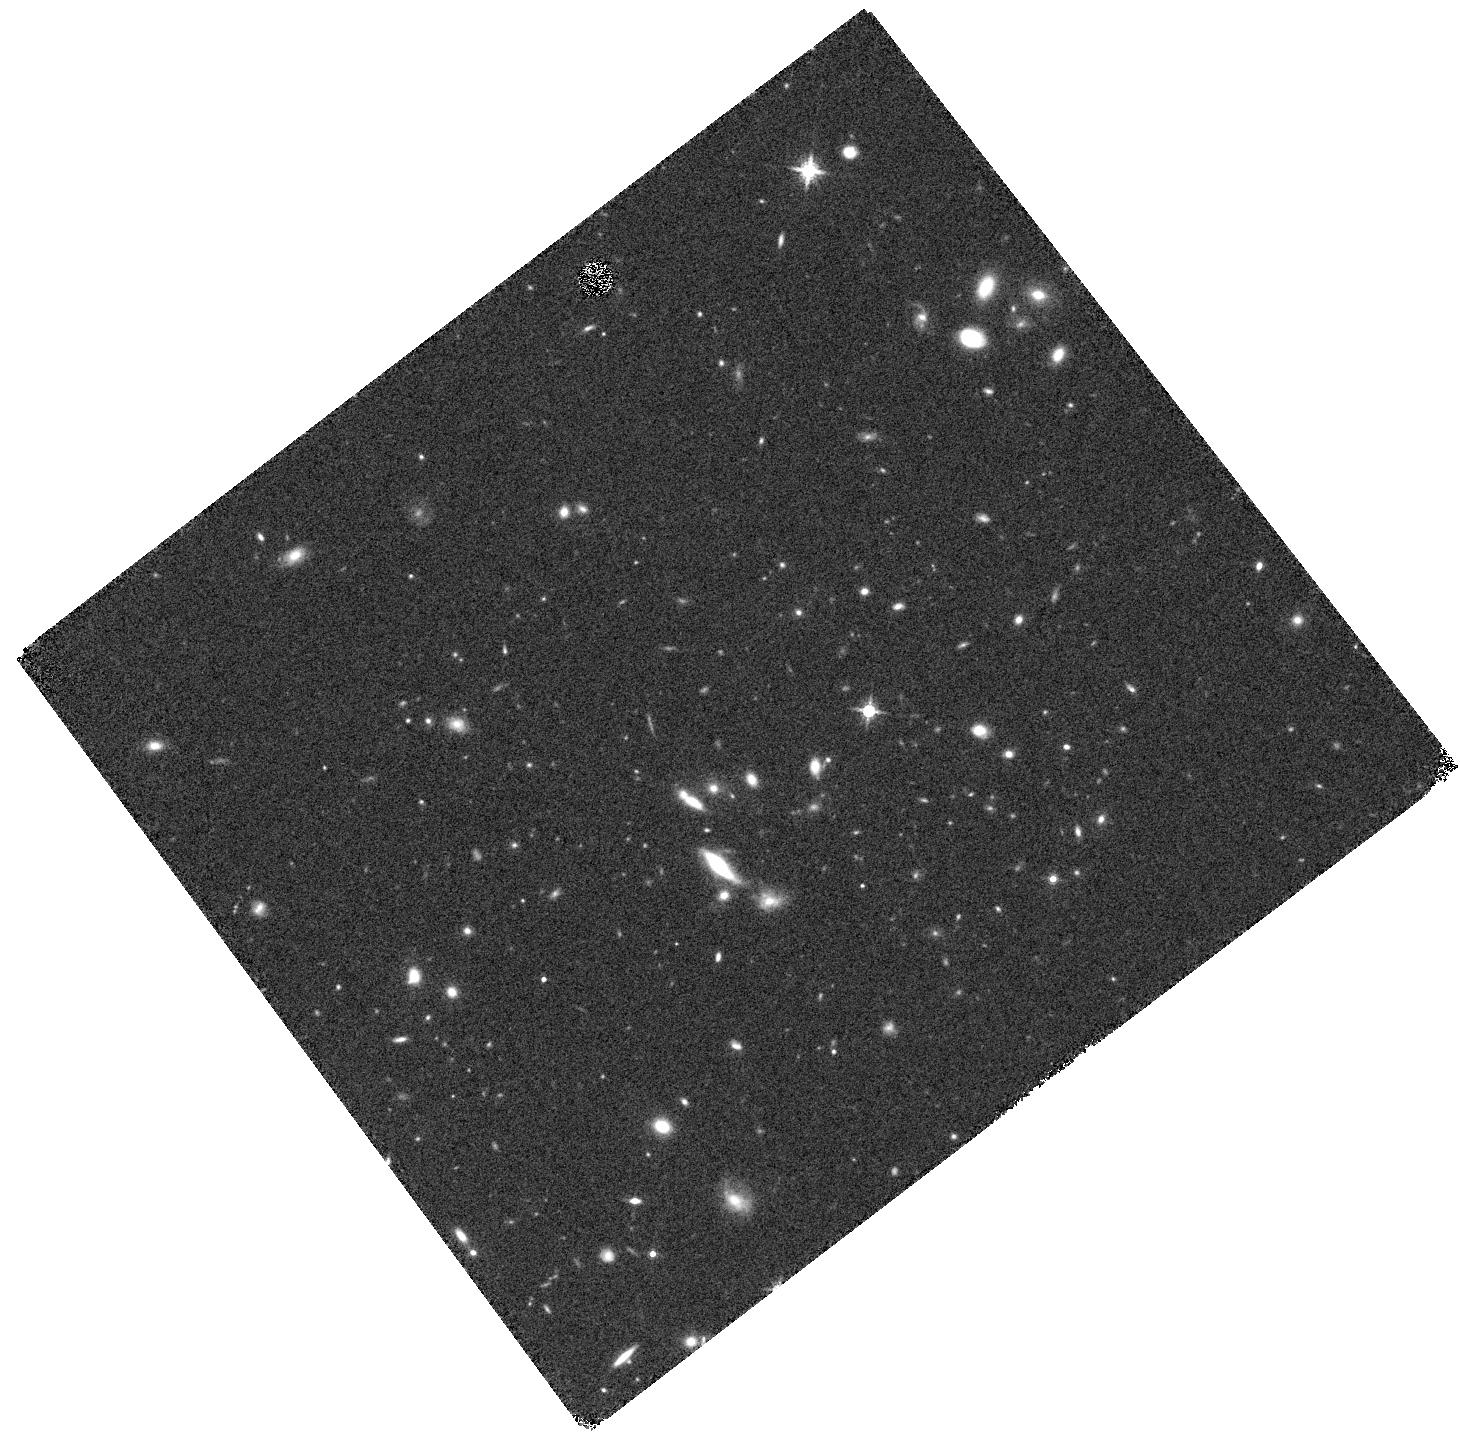
Target: ECDFS-8431. Instrument: WFC3/IR. Filter: F160W. Exposure: 14 min. Observation ID: hst_12990_06_wfc3_ir_f160w_ic2g06

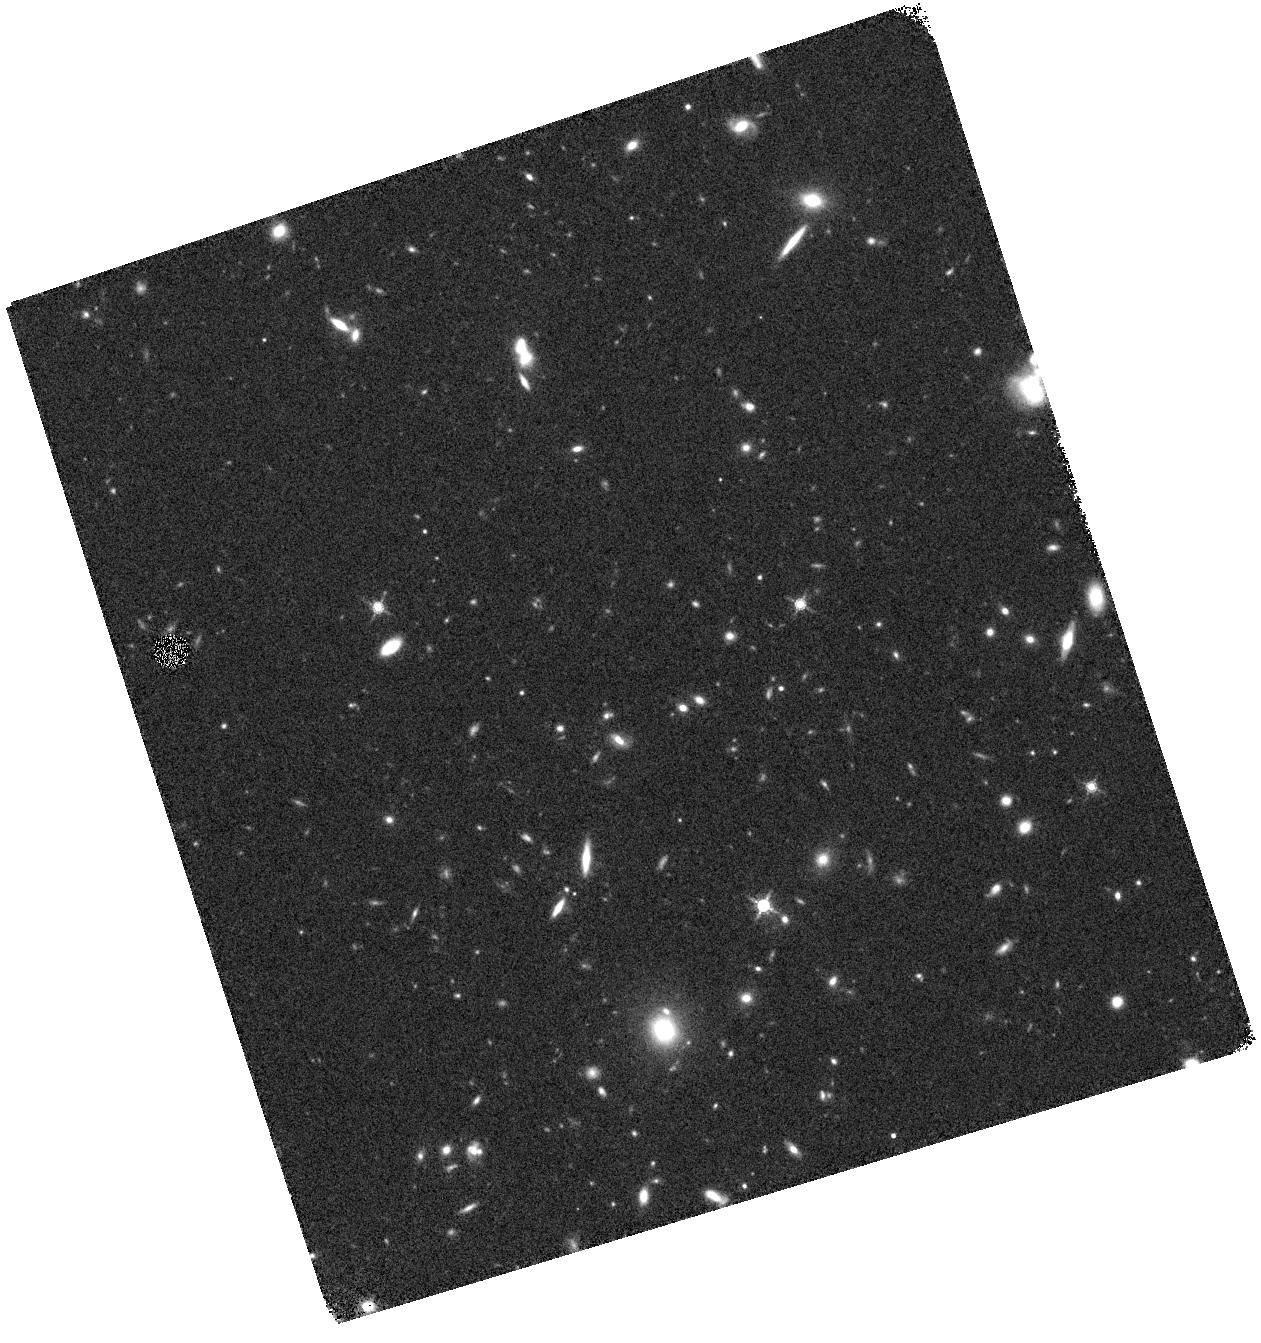
Target: CFHTD1-3114. Instrument: WFC3/IR. Filter: F160W. Exposure: 12 min. Observation ID: hst_12990_a9_wfc3_ir_f160w_ic2ga9

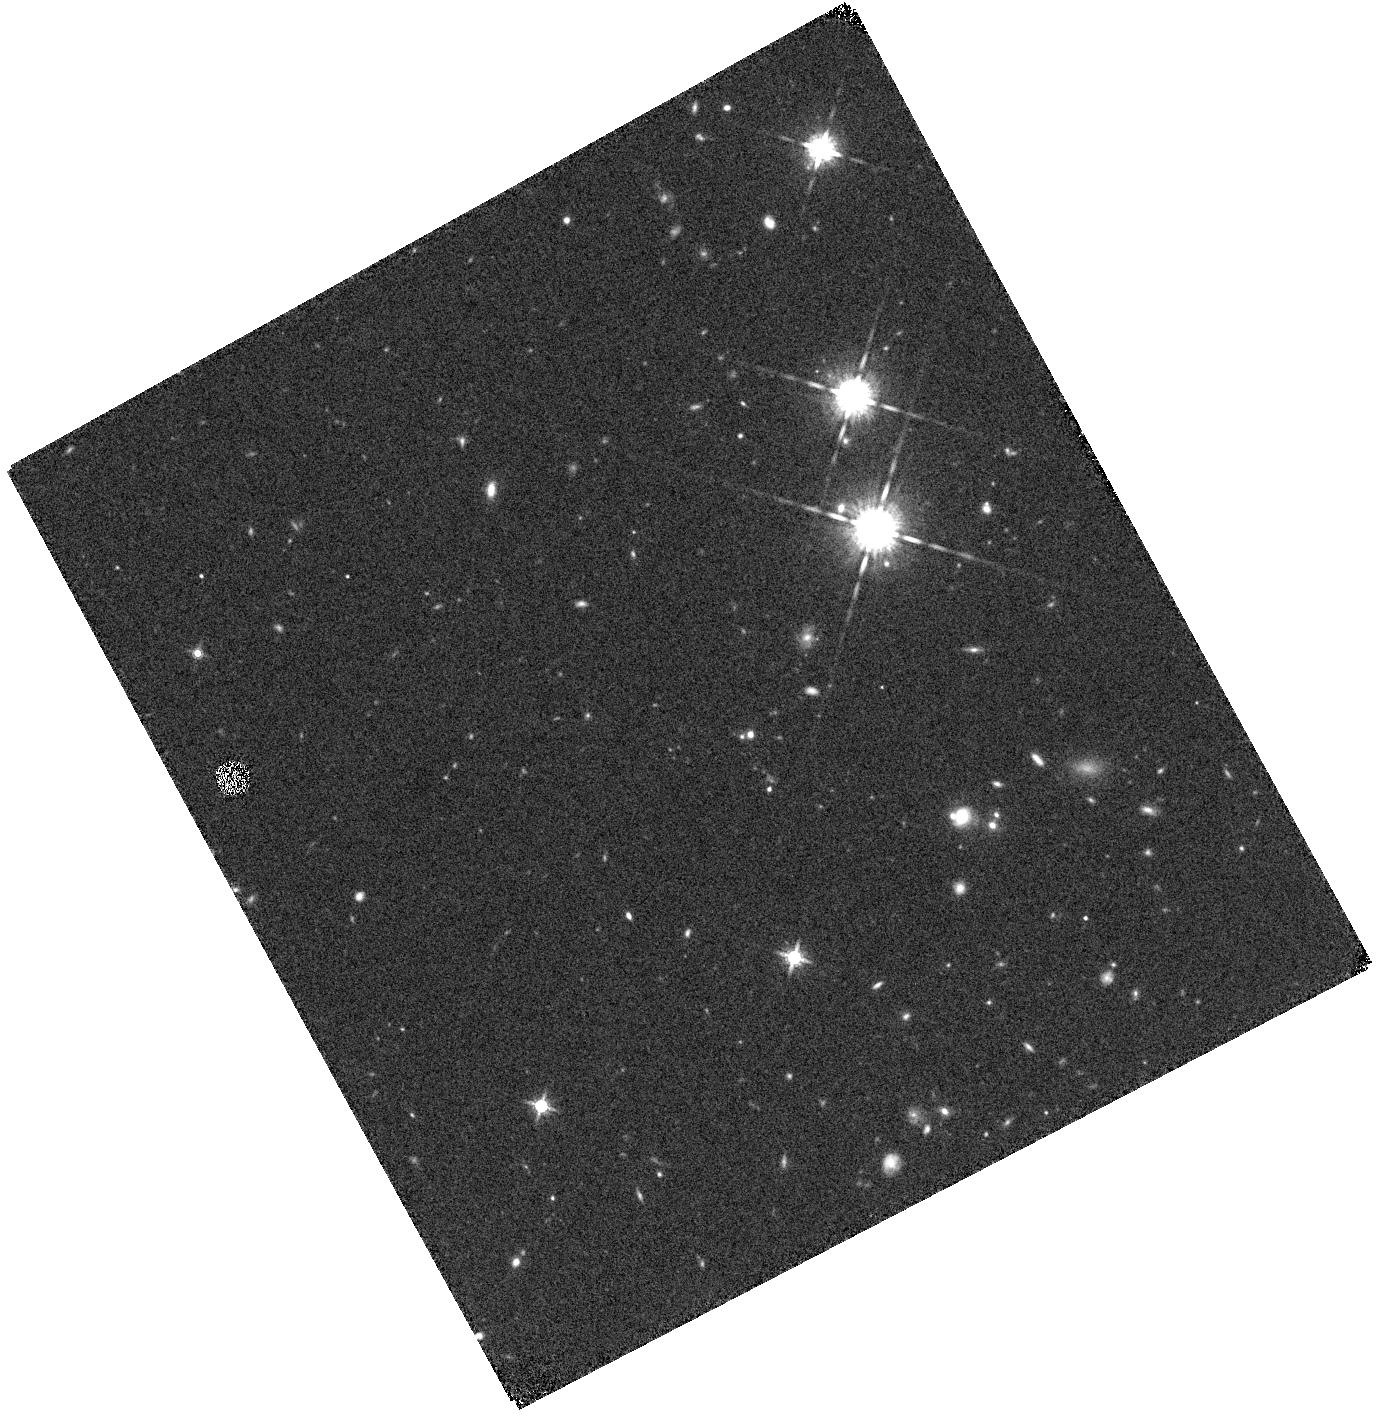
Target: CFHTD1-20942. Instrument: WFC3/IR. Filter: F160W. Exposure: 14 min. Observation ID: hst_12990_08_wfc3_ir_f160w_ic2g08

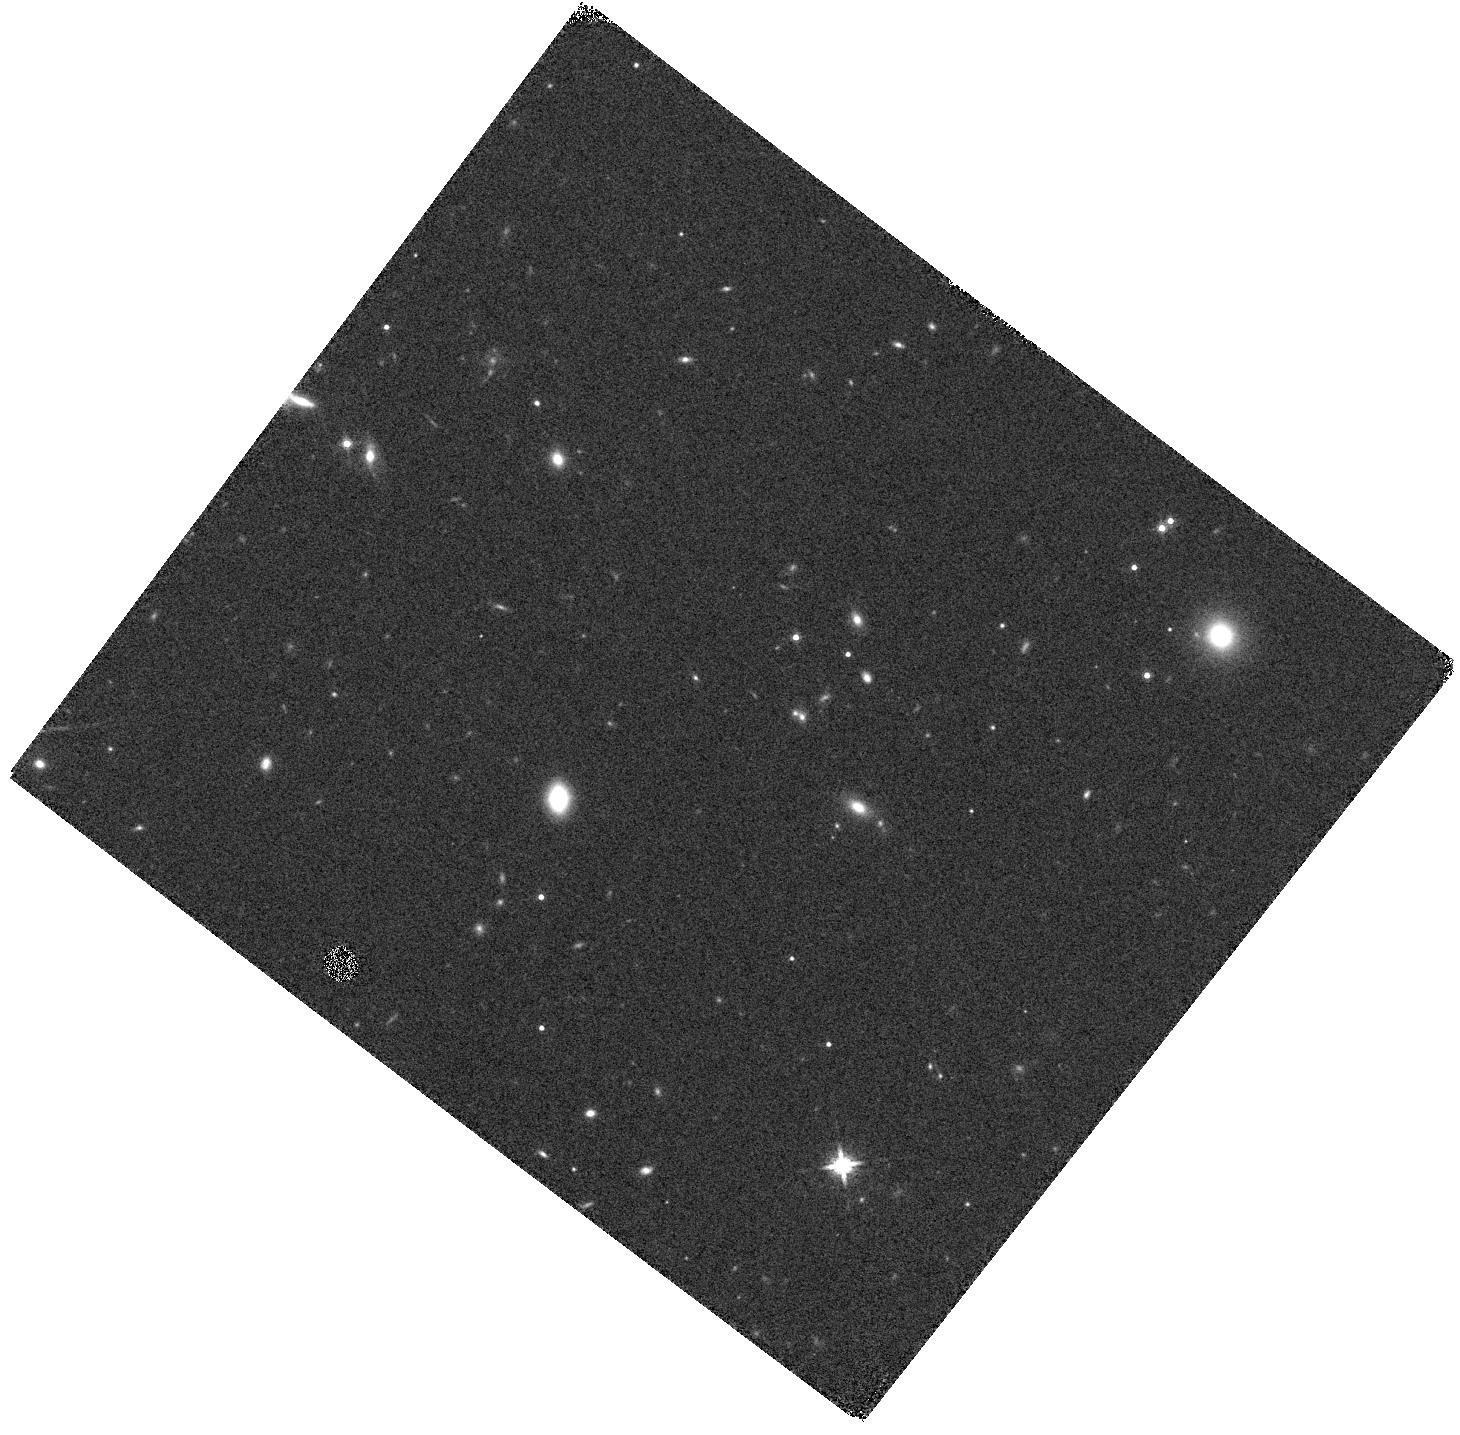
Target: COSMOS-51726. Instrument: WFC3/IR. Filter: F160W. Exposure: 7 min. Observation ID: hst_12990_a1_wfc3_ir_f160w_ic2ga1

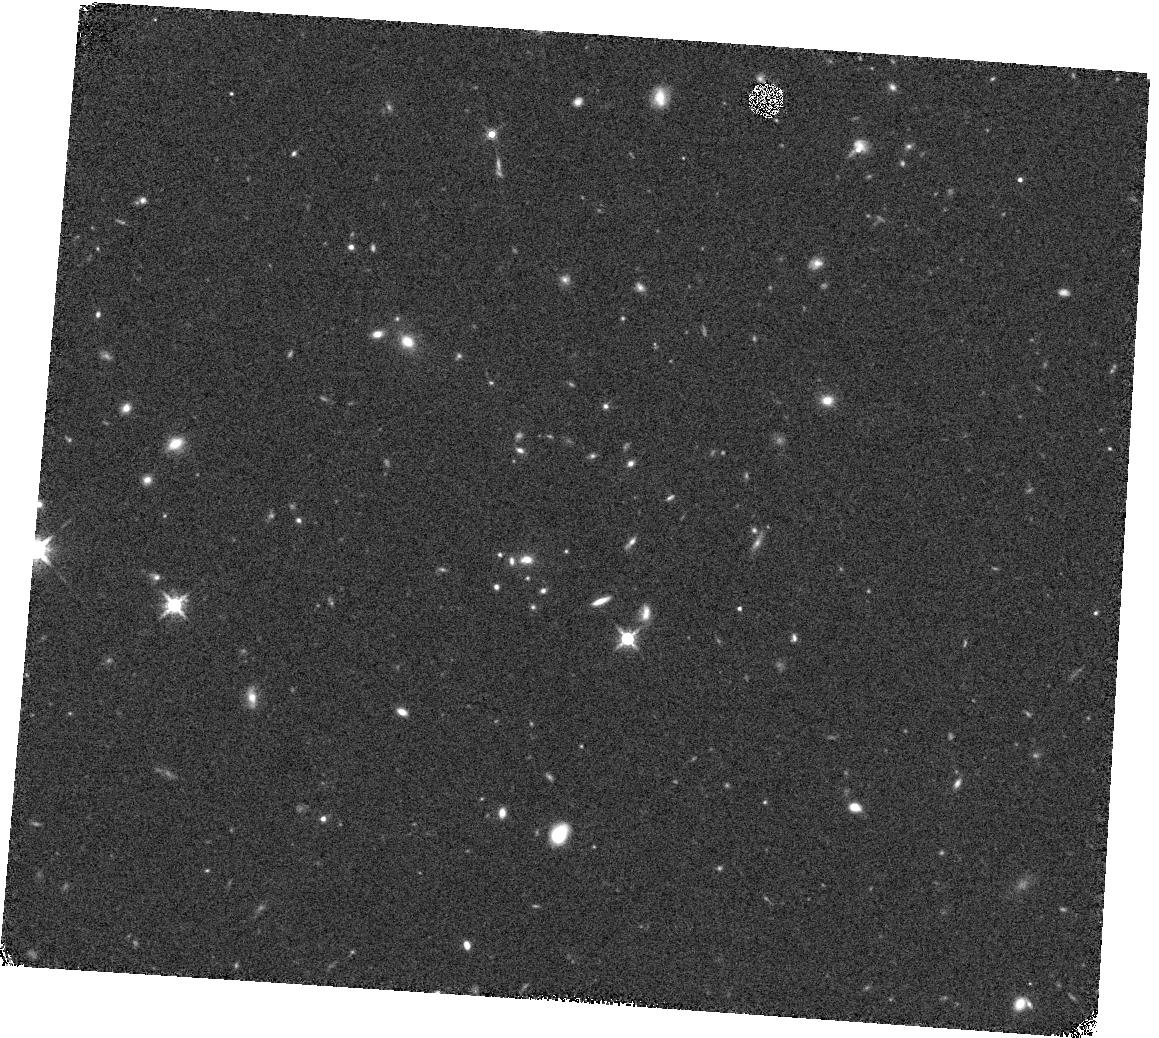
Target: CFHTD1-24028. Instrument: WFC3/IR. Filter: F160W. Exposure: 12 min. Observation ID: hst_12990_a0_wfc3_ir_f160w_ic2ga0

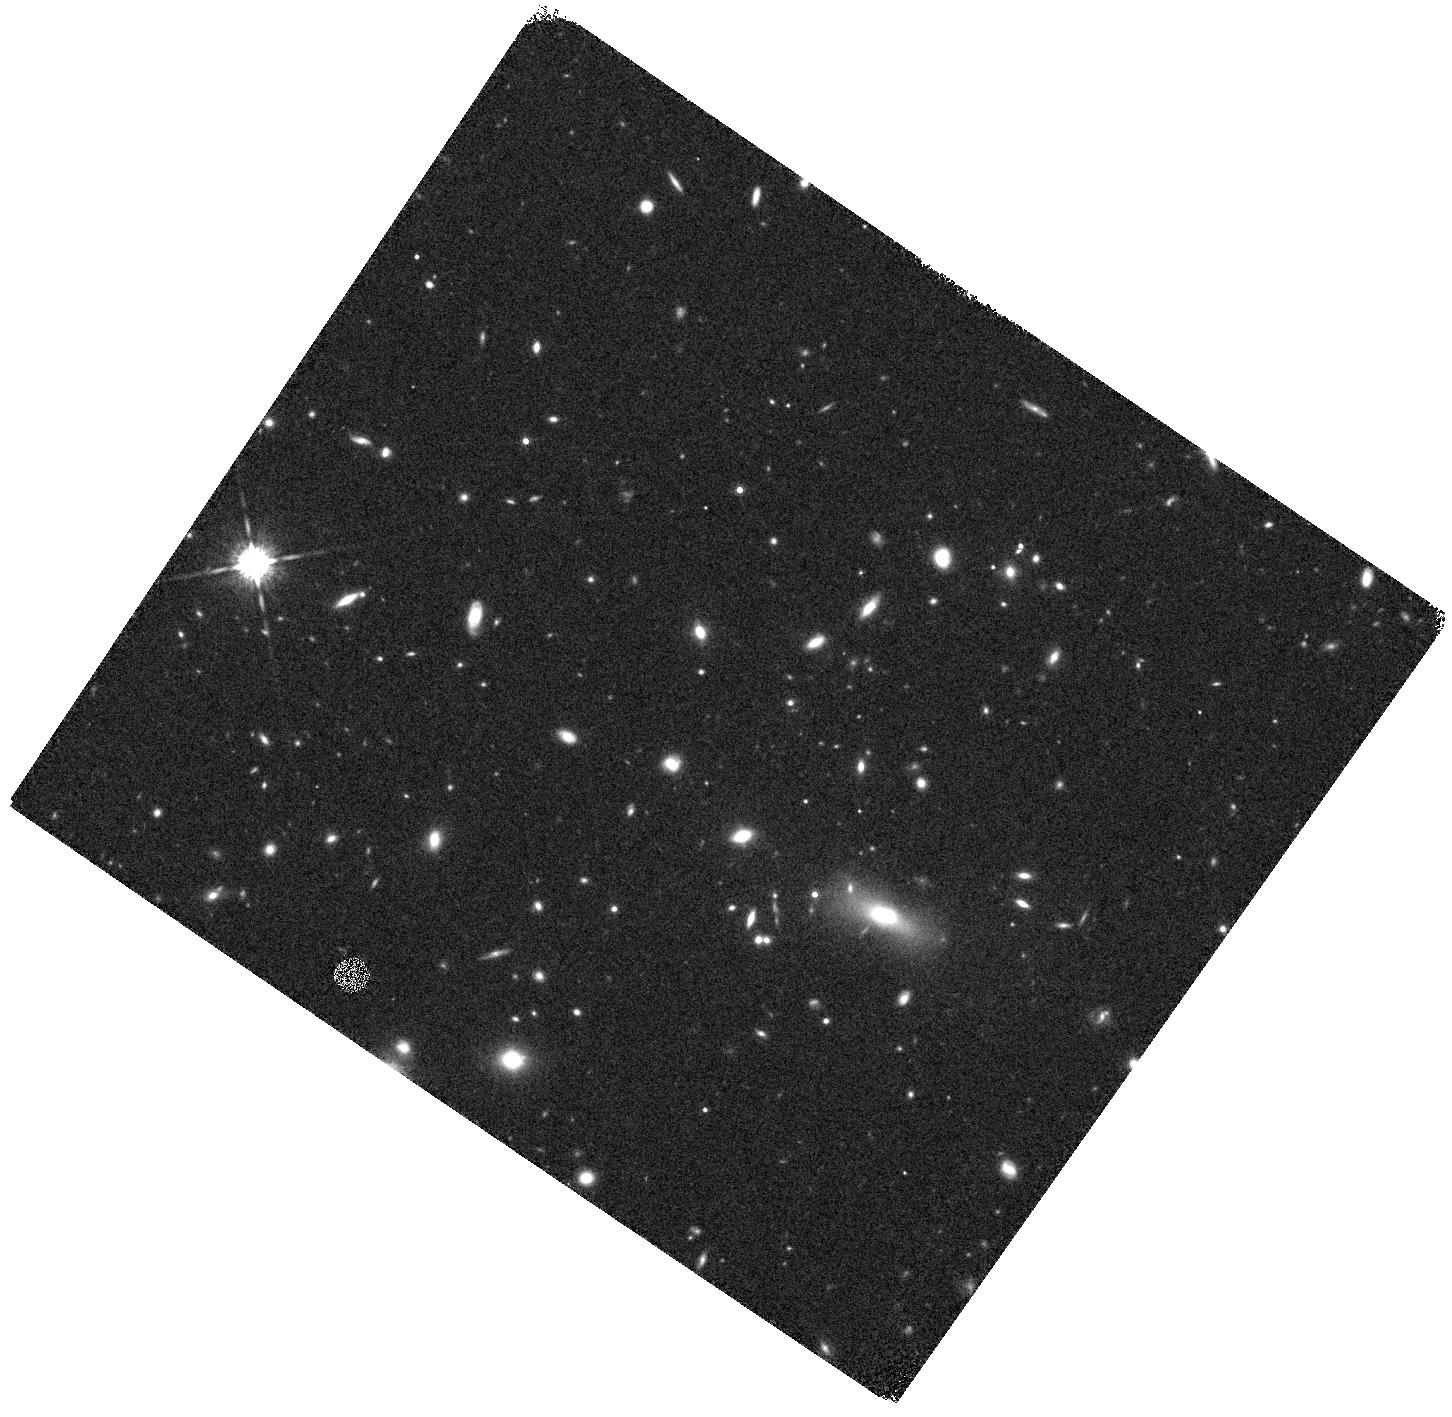
Target: COSMOS-213880. Instrument: WFC3/IR. Filter: F160W. Exposure: 14 min. Observation ID: hst_12990_13_wfc3_ir_f160w_ic2g13

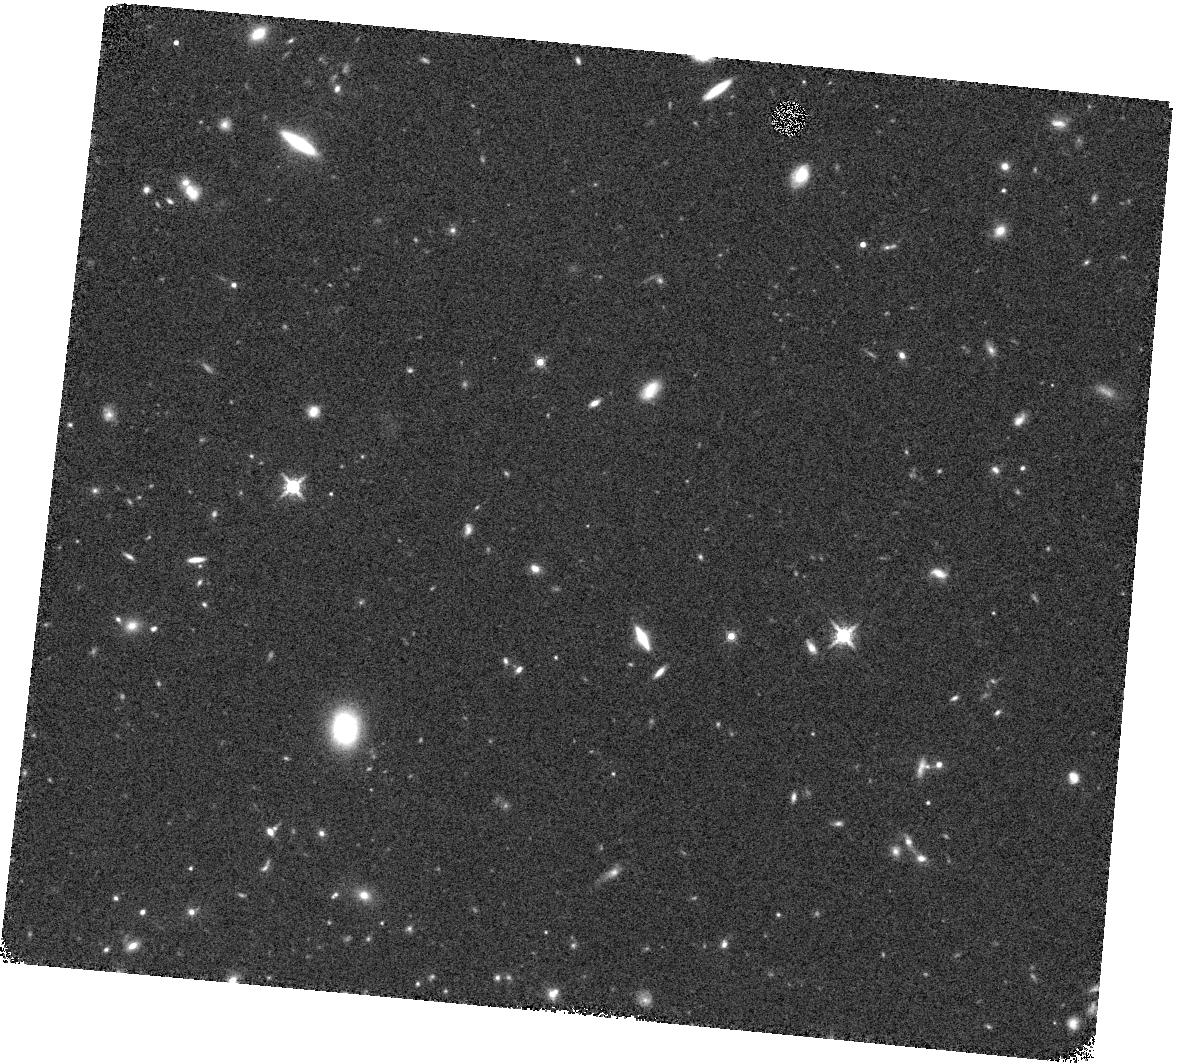
Target: CFHTD1-26413. Instrument: WFC3/IR. Filter: F160W. Exposure: 14 min. Observation ID: hst_12990_10_wfc3_ir_f160w_ic2g10

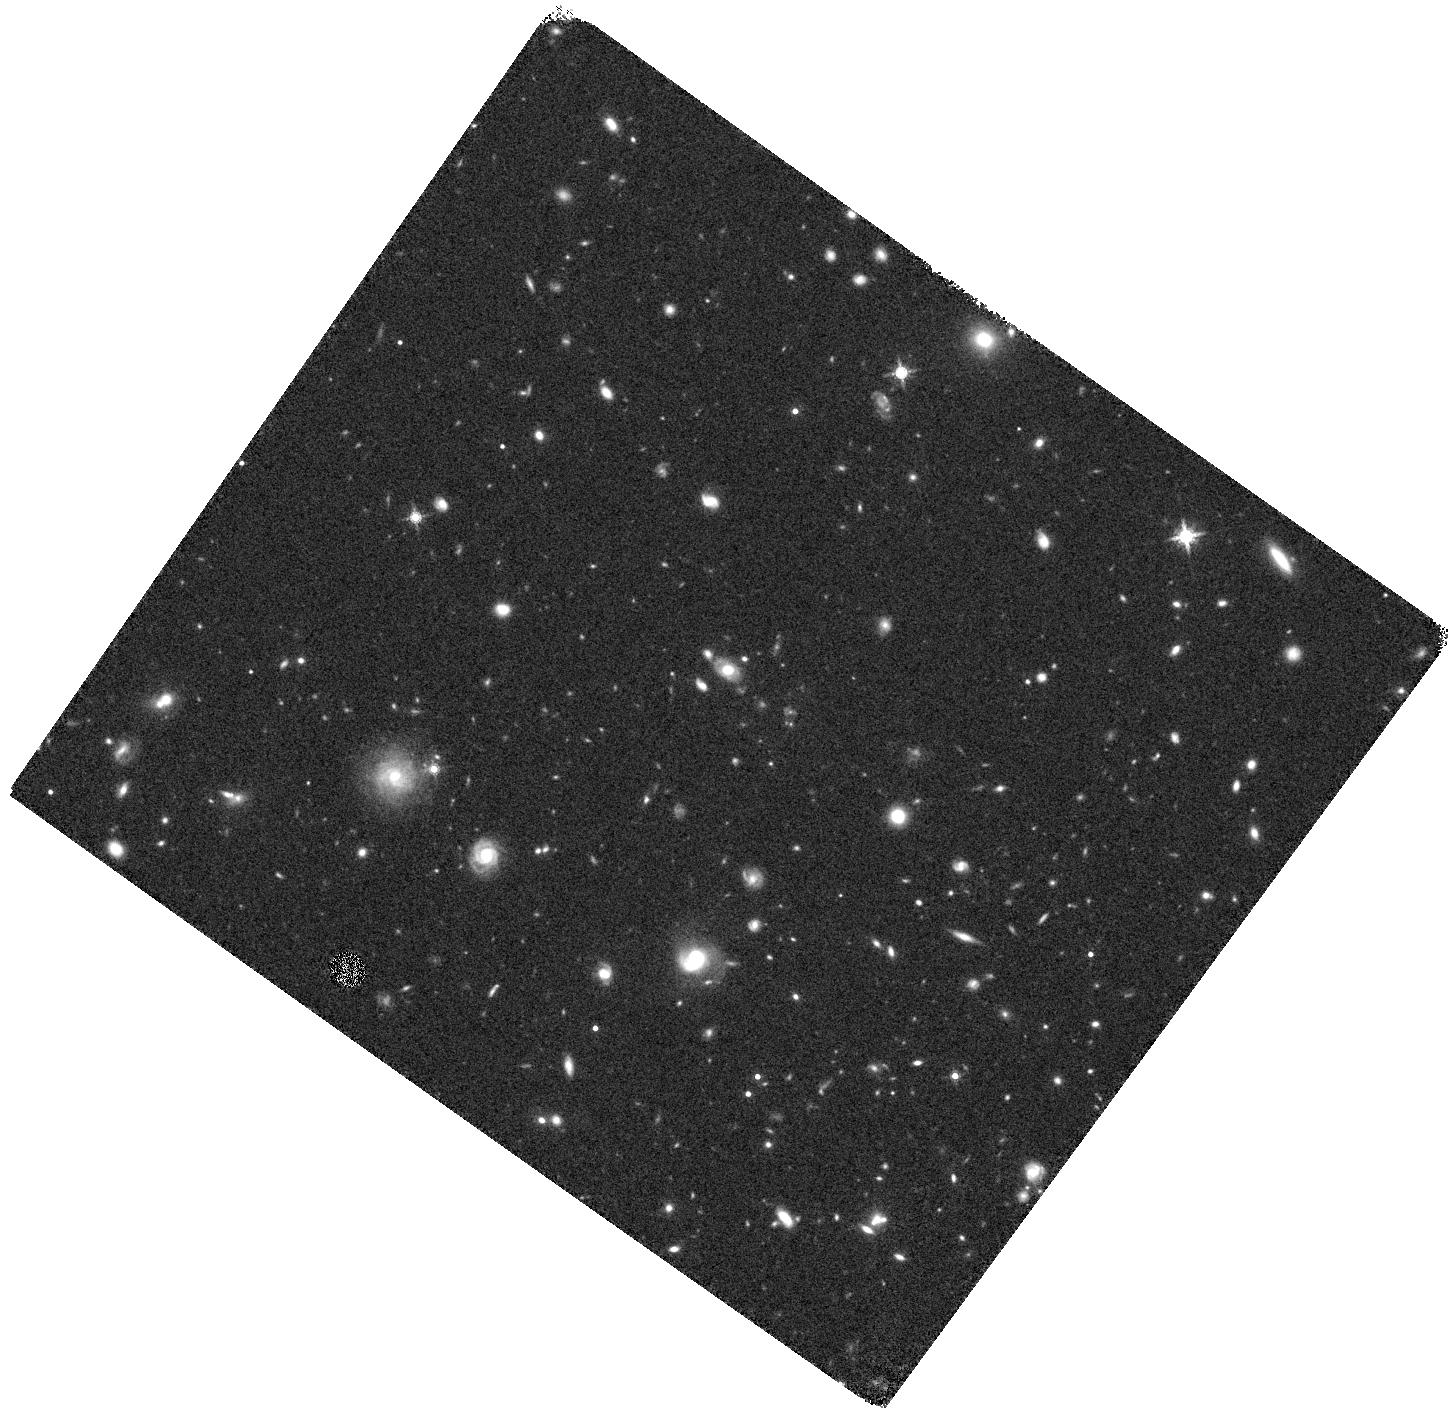
Target: COSMOS-230111. Instrument: WFC3/IR. Filter: F160W. Exposure: 17 min. Observation ID: hst_12990_02_wfc3_ir_f160w_ic2g02

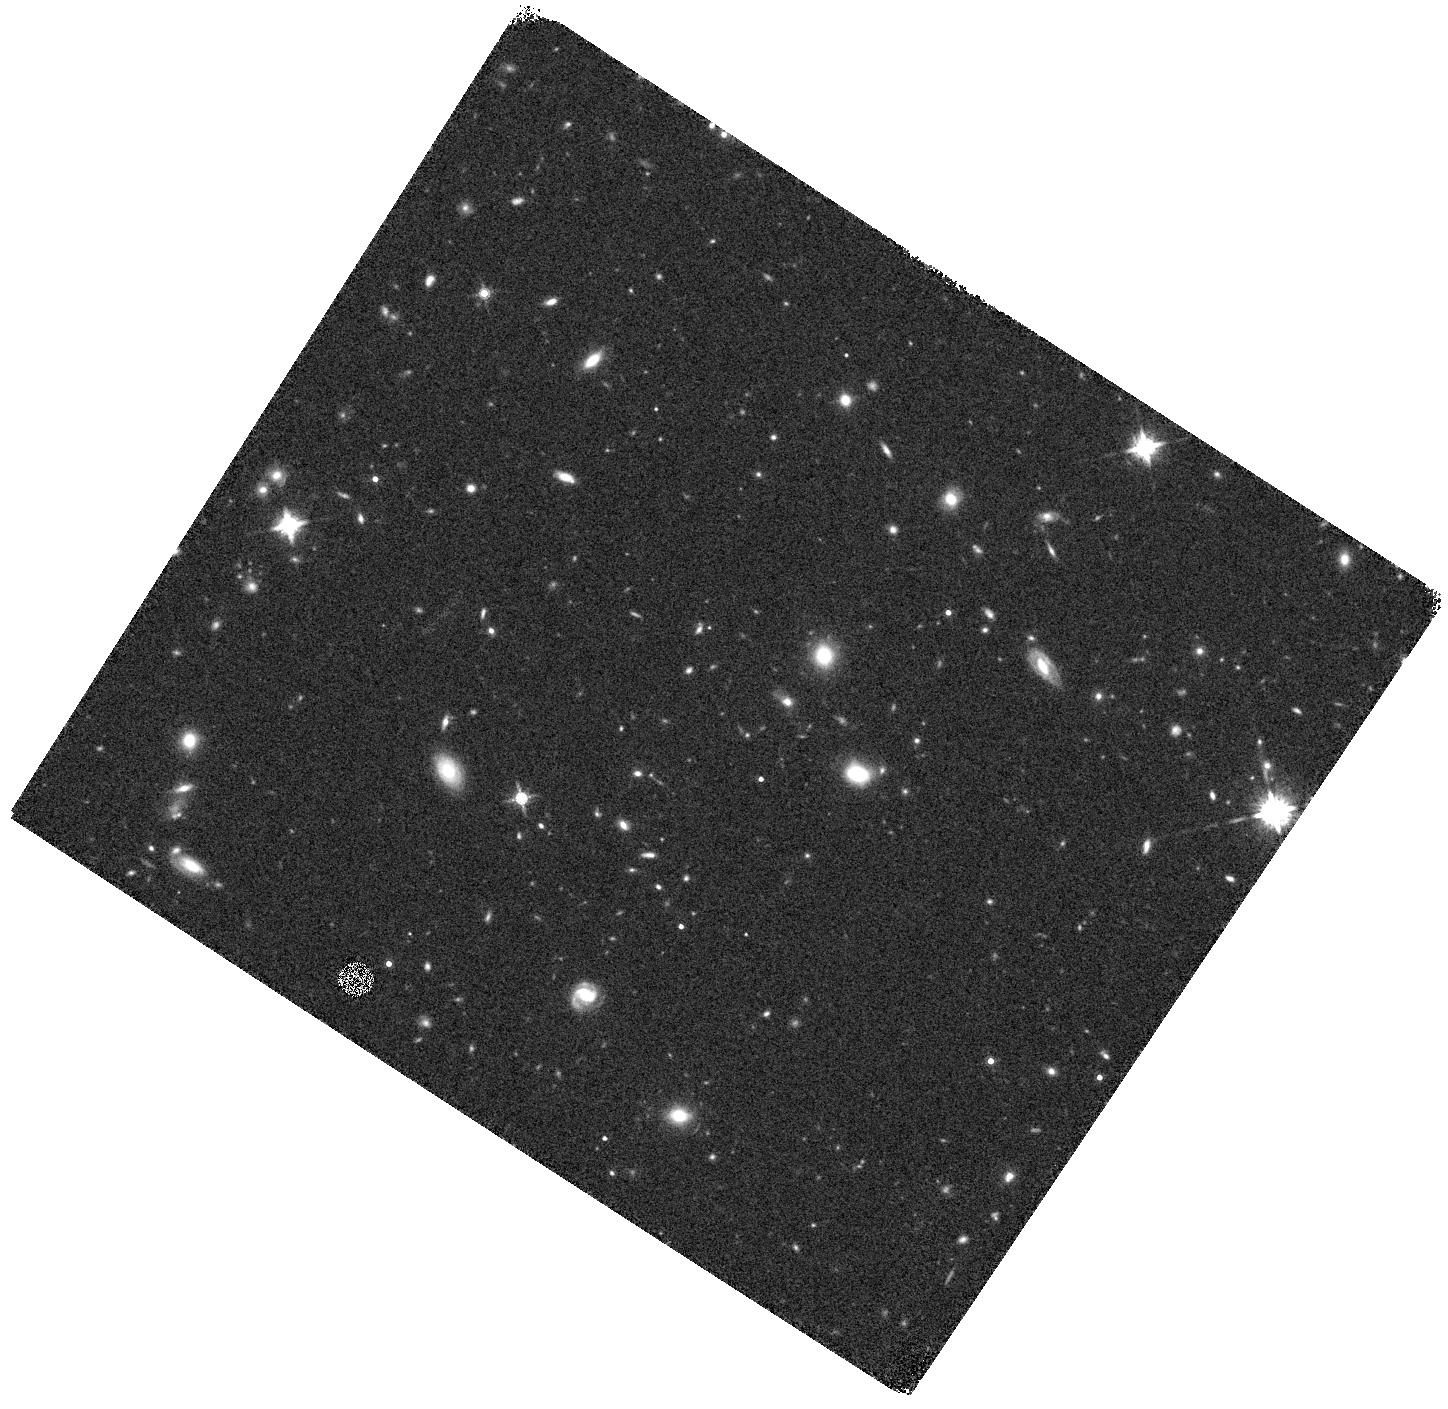
Target: COSMOS-90679. Instrument: WFC3/IR. Filter: F160W. Exposure: 14 min. Observation ID: hst_12990_b3_wfc3_ir_f160w_ic2gb3

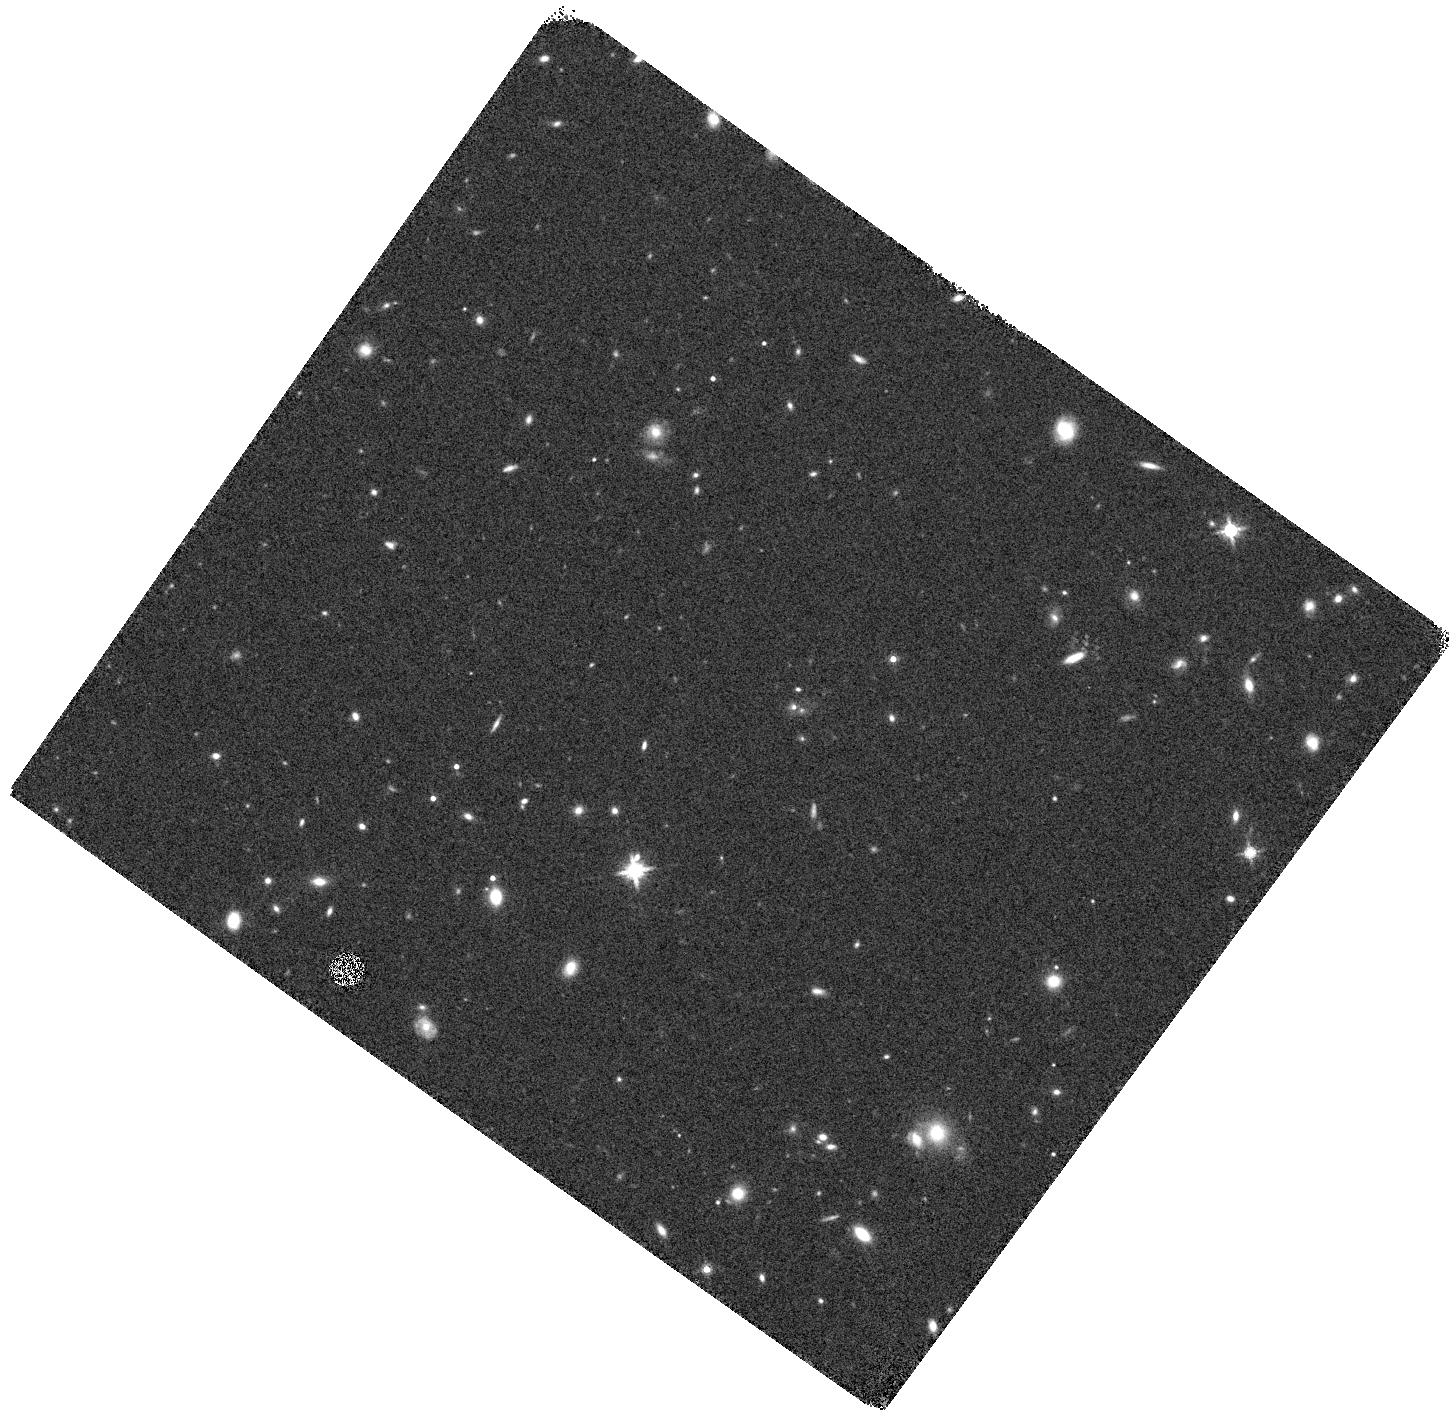
Target: COSMOS-207160. Instrument: WFC3/IR. Filter: F160W. Exposure: 14 min. Observation ID: hst_12990_b2_wfc3_ir_f160w_ic2gb2

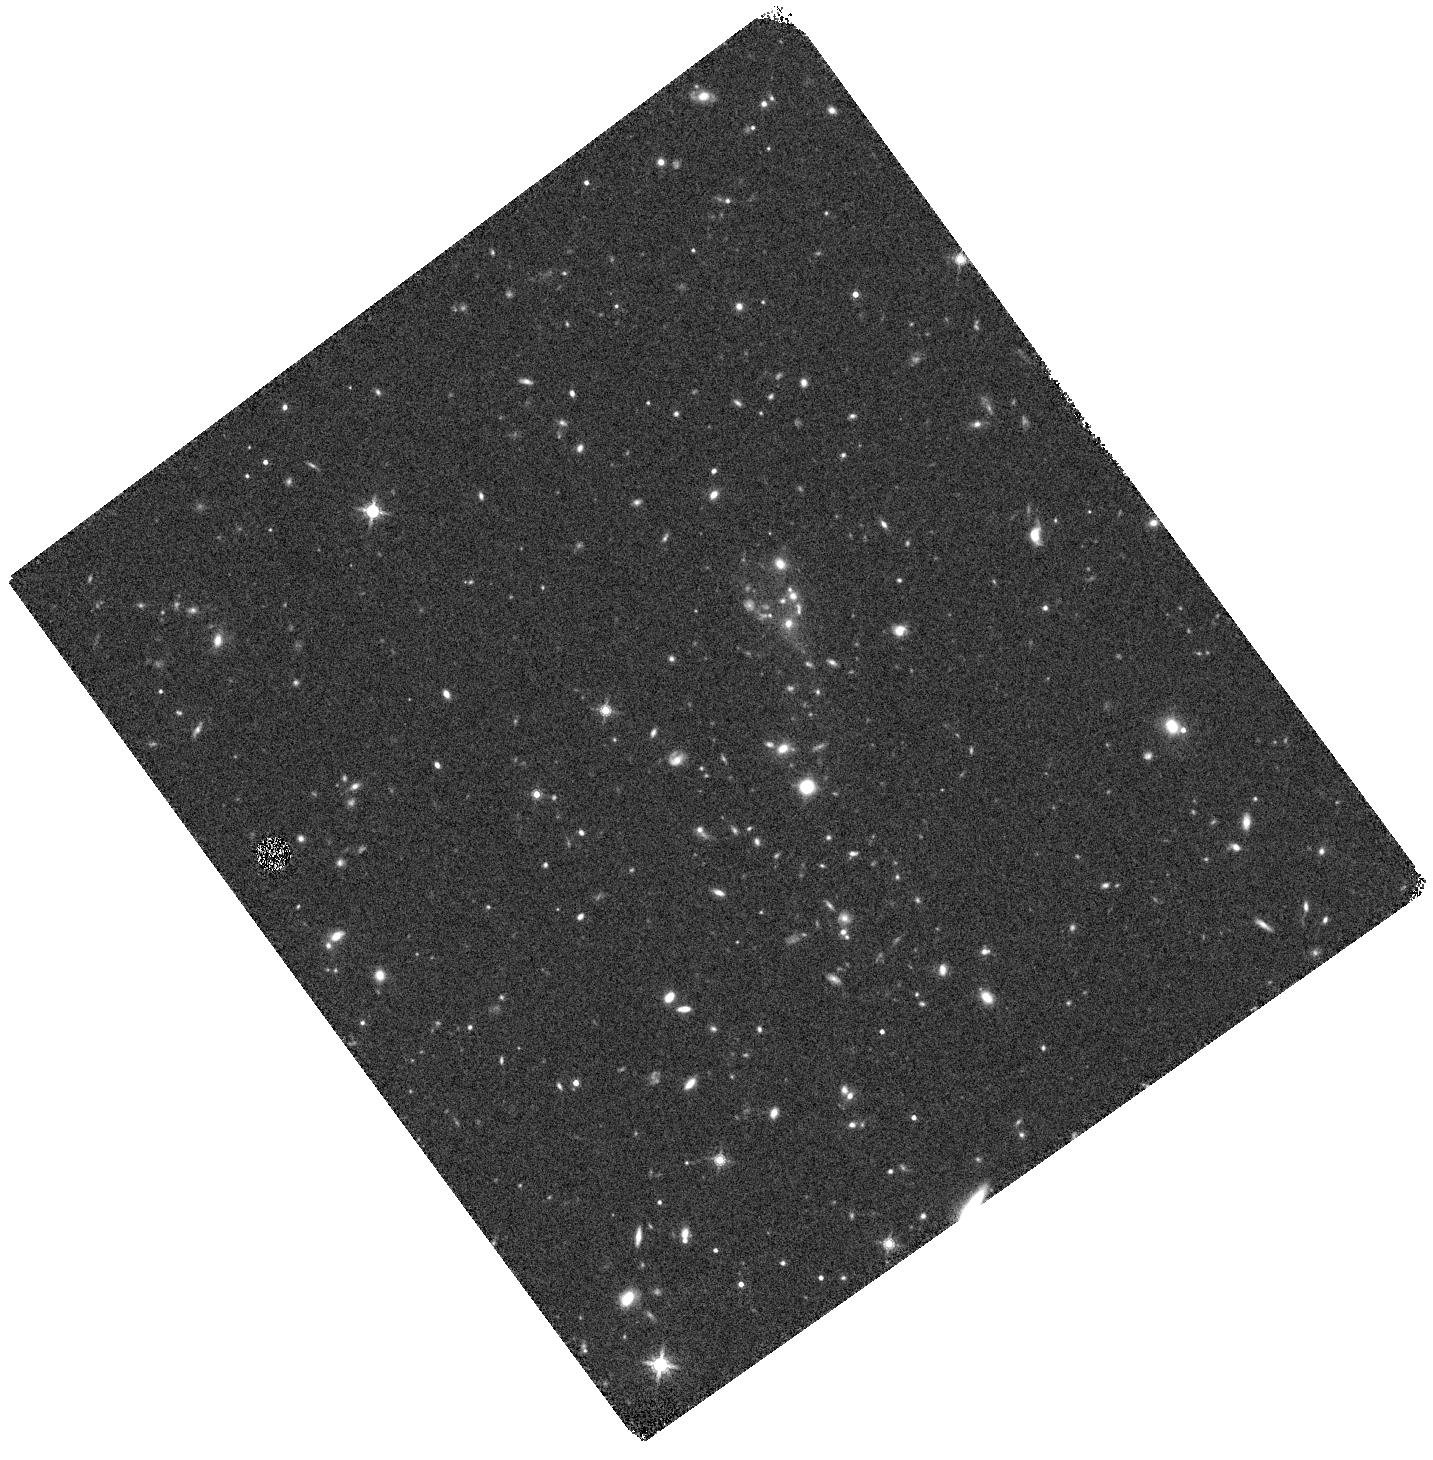
Target: CFHTD4-38902. Instrument: WFC3/IR. Filter: F160W. Exposure: 17 min. Observation ID: hst_12990_04_wfc3_ir_f160w_ic2g04

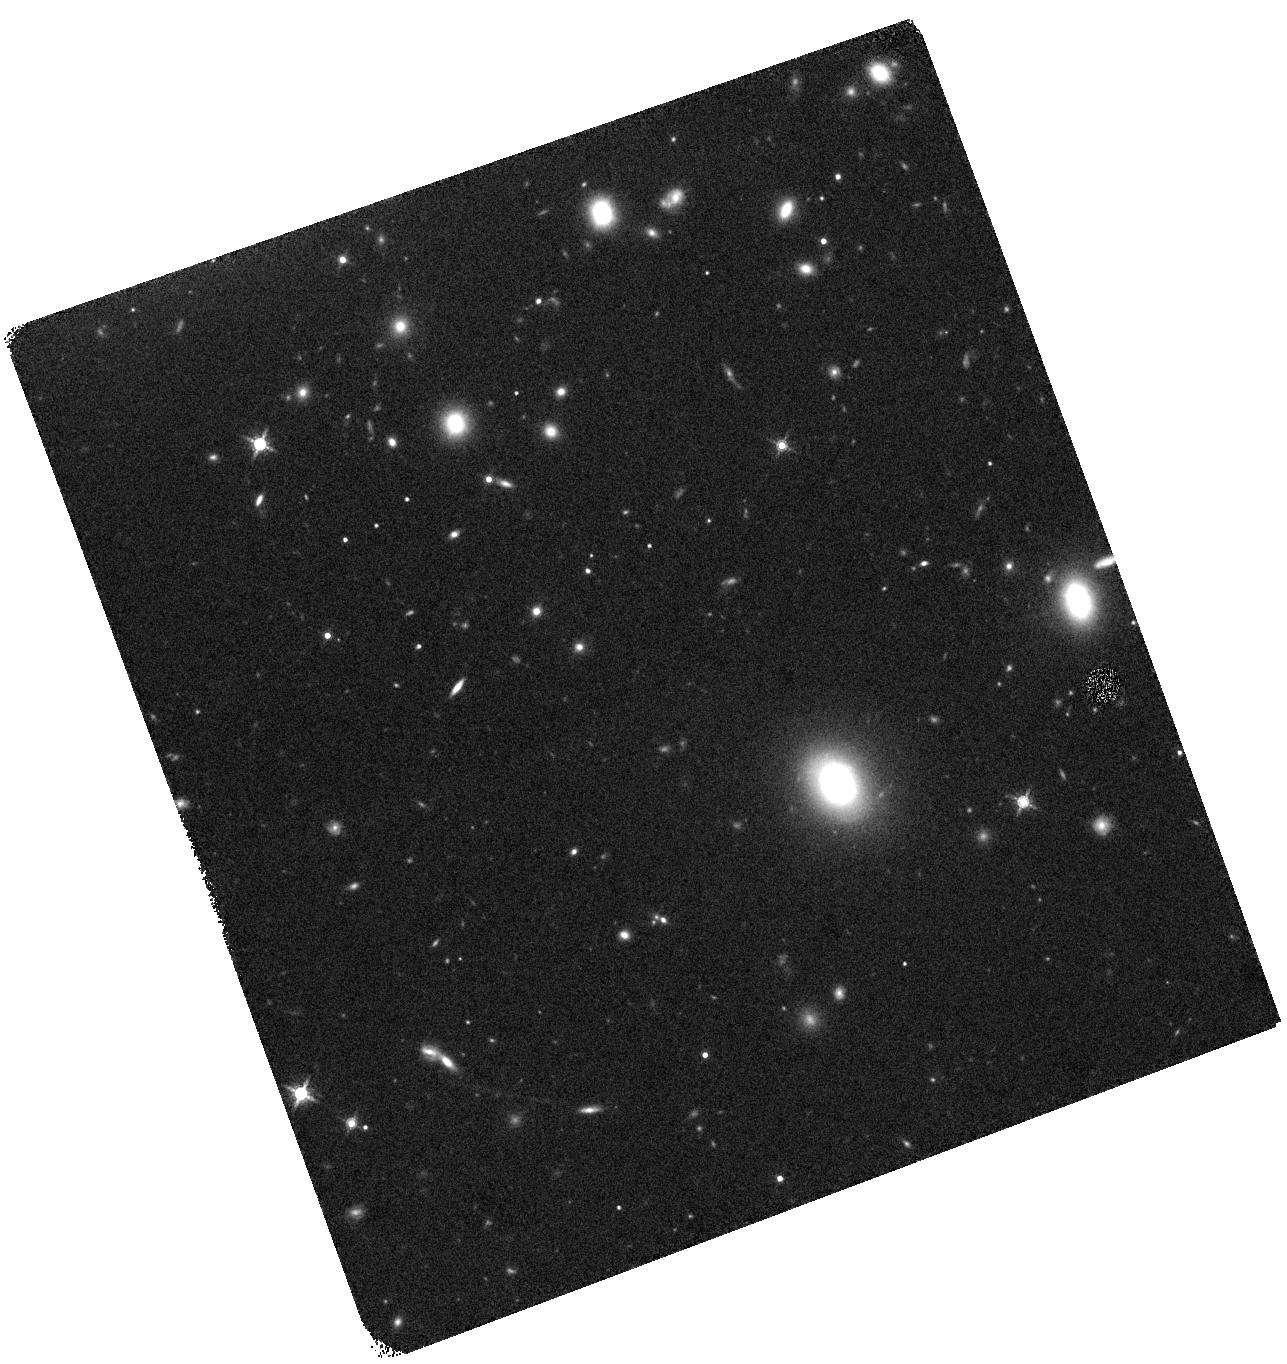
Target: CFHTD4-39098. Instrument: WFC3/IR. Filter: F160W. Exposure: 16 min. Observation ID: hst_12990_03_wfc3_ir_f160w_ic2g03

Size Growth at the Top: WFC3 Imaging of Ultra-Massive Galaxies at 1.5 < z < 3 (PI: Muzzin, Adam)

It is now well established that massive (LogM/Msun ~ 11.0) quiescent galaxies at 1.5 < z < 3.0 are substantially smaller in size than their counterparts in the local universe. Abundance matching shows that these galaxies should reside in dark matter halos with masses of LogM/Msun ~ 13.0 and are the progenitors of local Brightest Group Galaxies. Little is known about the size evolution of galaxies several times more massive than this (LogM/Msun > 11.6) because their space density is a factor of ~30 lower. These galaxies reside in halos of LogM/Msun = 14.0 and are the progenitors of local Brightest Cluster Galaxies. At present there are four galaxies of this mass at z > 1 with published sizes, and unlike their lower-mass cousins, they obey the local mass-size relation. This suggests there may be "size-downsizing", whereby the most massive galaxies reach their final sizes earlier. If confirmed, this will be an important clue for ascertaining what physical processes drive size evolution. Using new data from the 4.75 sq. deg. NMBS-II and ULTRAVISTA surveys we have selected a high-confidence, mass-complete sample of 30 galaxies at 1.5 < z < 3.0 with LogM/Msun > 11.6. Here we propose WFC3 imaging of these galaxies to measure their sizes, morphologies and light profiles. Our objective is to confirm if size-downsizing exists, and if so, at which redshift the most massive galaxies reach their final sizes. There are only three similar galaxies in the CANDELS fields; therefore we will increase the sample of these objects by an order-of-magnitude as well as extend the mass range over which the size-mass relation has been measured at high-redshift by a factor of ~5.